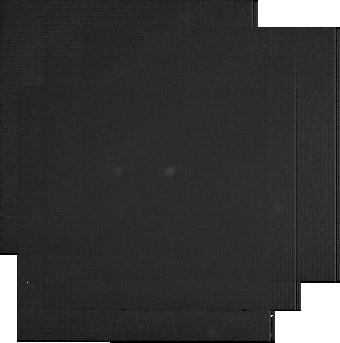
Target: V404-CYG. Instrument: MIRI. Filter: F2550W. Exposure: 6 min. Observation ID: jw03384-o003_t001_miri_f2550w-sub256

Testing the Jet Origin of the Mysterious Infrared Excess in Quiescent Black Hole Binaries (PI: Hynes, Robert I.)

We will observe the quiescent black hole X-ray binary V404 Cyg with JWST/MIRI and ALMA. This is a prototype of the class of 'electromagnetic black holes' with normal stellar companions, in contrast to binary stellar mass black holes identified by LIGO. V404 Cyg exhibits an IR excess in Spitzer observations above that expected from either the secondary star or the accretion disk. Two explanations are proposed. Either it originates from synchrotron emission from a relativistic jet that persists into quiescence or from a large, cool circumbinary disk. We will discriminate between these possibilities by using the large throughput and sensitivity of JWST coupled with simultaneous ALMA observations of the radio jet to search for mid-IR variability and multiwavelength correlation and measure the mid-IR-mm spectral energy distribution. No short timescale variability is expected from a circumbinary disk so variability, especially if correlated with ALMA, would falsify the disk model and confirm mid-IR jet emission. On the other hand, if ALMA sees variability but JWST does not, this will support the circumbinary disk interpretation with profound implications for compact binary evolution. Joint JWST-ALMA observations of the jet would probe jet formation close to the black hole at extremely low accretion rates, and would be compared to predicted multiwavelength lightcurves from models of internal shocks in jets. These observations when compared to observations from V404 Cyg in outburst would allow a study of jets spanning five orders of magnitude dynamic range in luminosity.